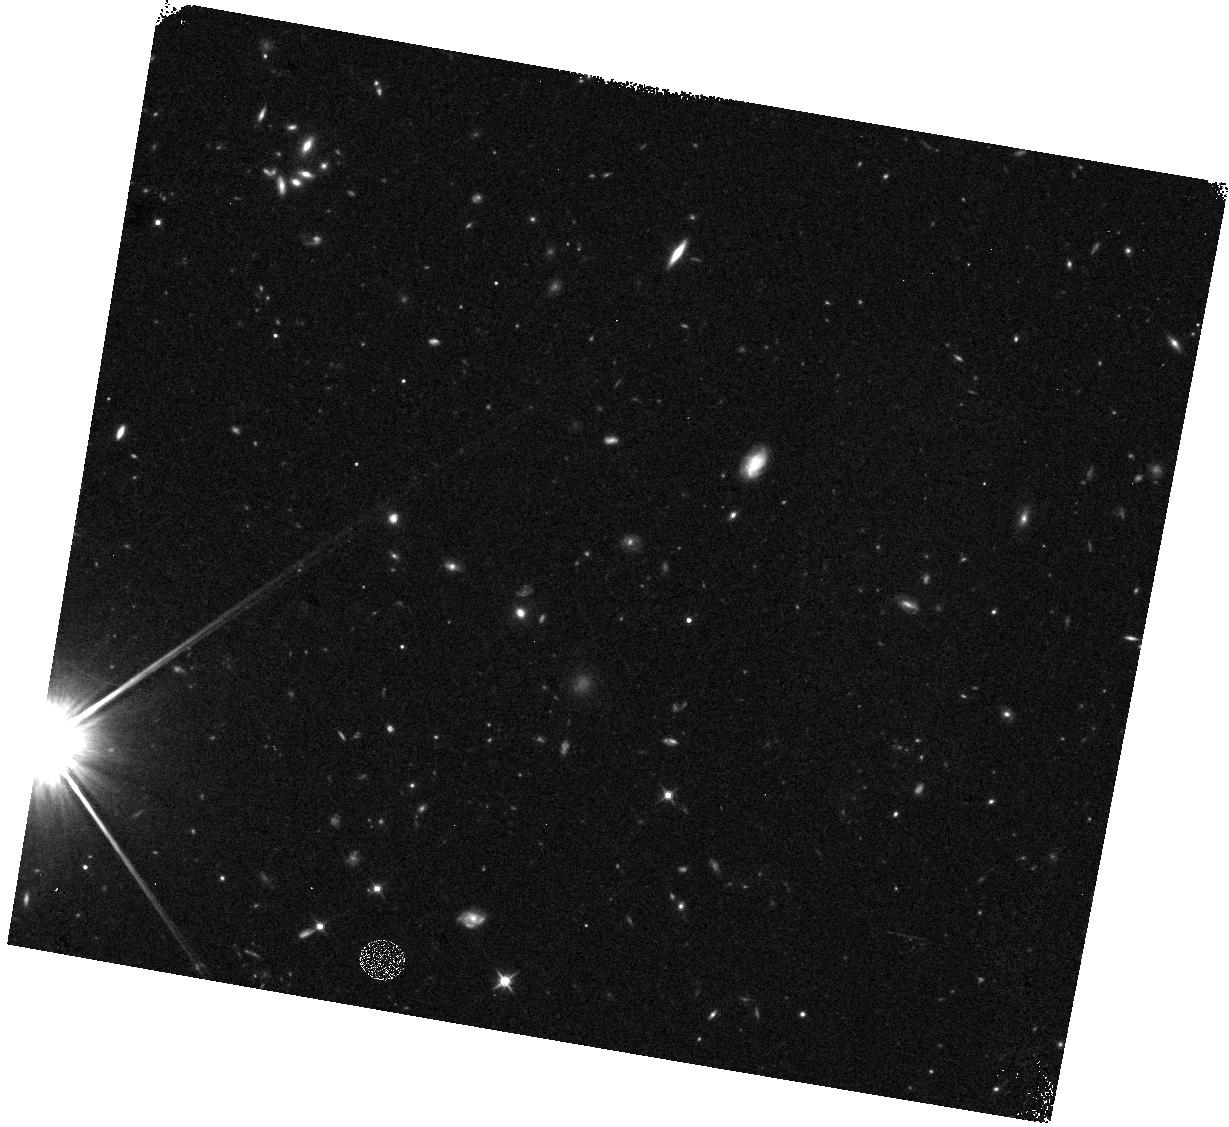
Target: field at RA 164.702°, Dec 5.314°. Instrument: WFC3/IR. Filter: F125W. Exposure: 15 min. Observation ID: hst_12572_1d_wfc3_ir_f125w_ibug1d

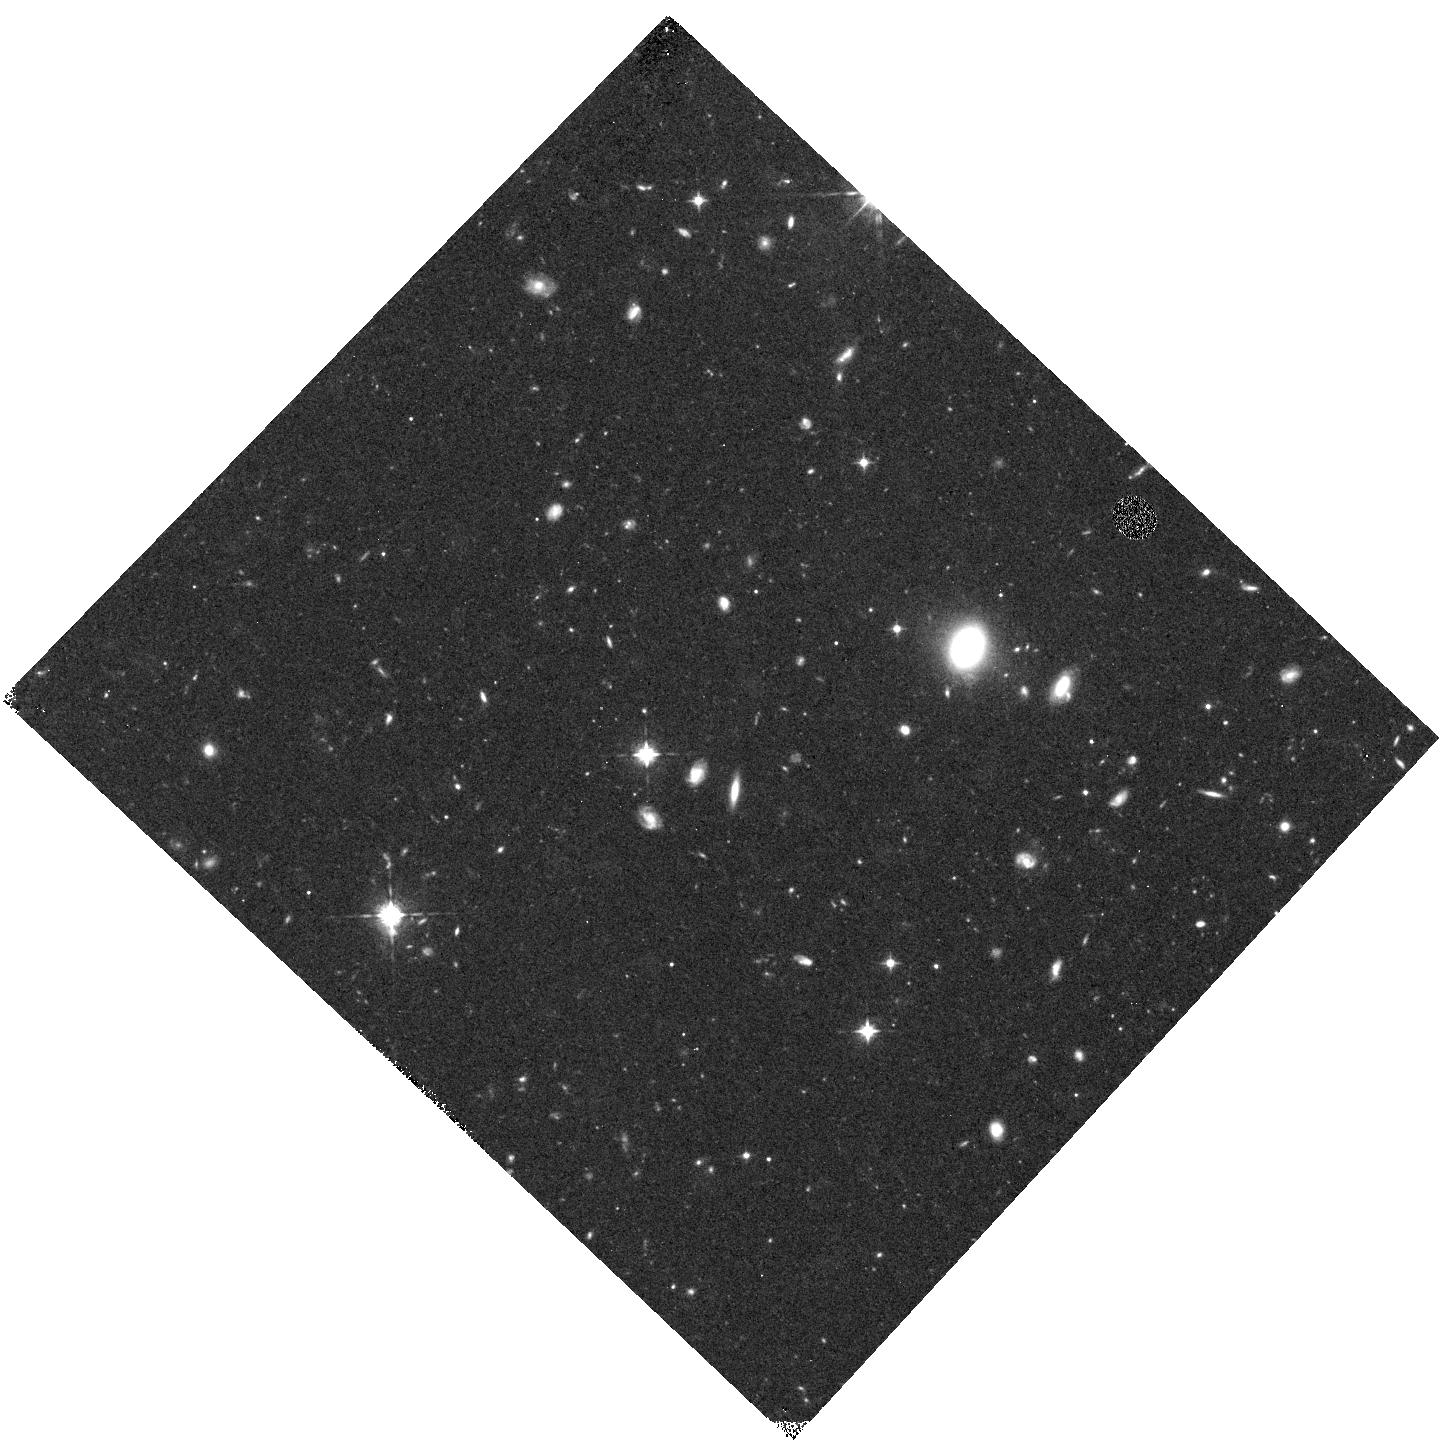
Target: field at RA 227.537°, Dec 11.242°. Instrument: WFC3/IR. Filter: F098M. Exposure: 40 min. Observation ID: hst_12572_09_wfc3_ir_f098m_ibug09

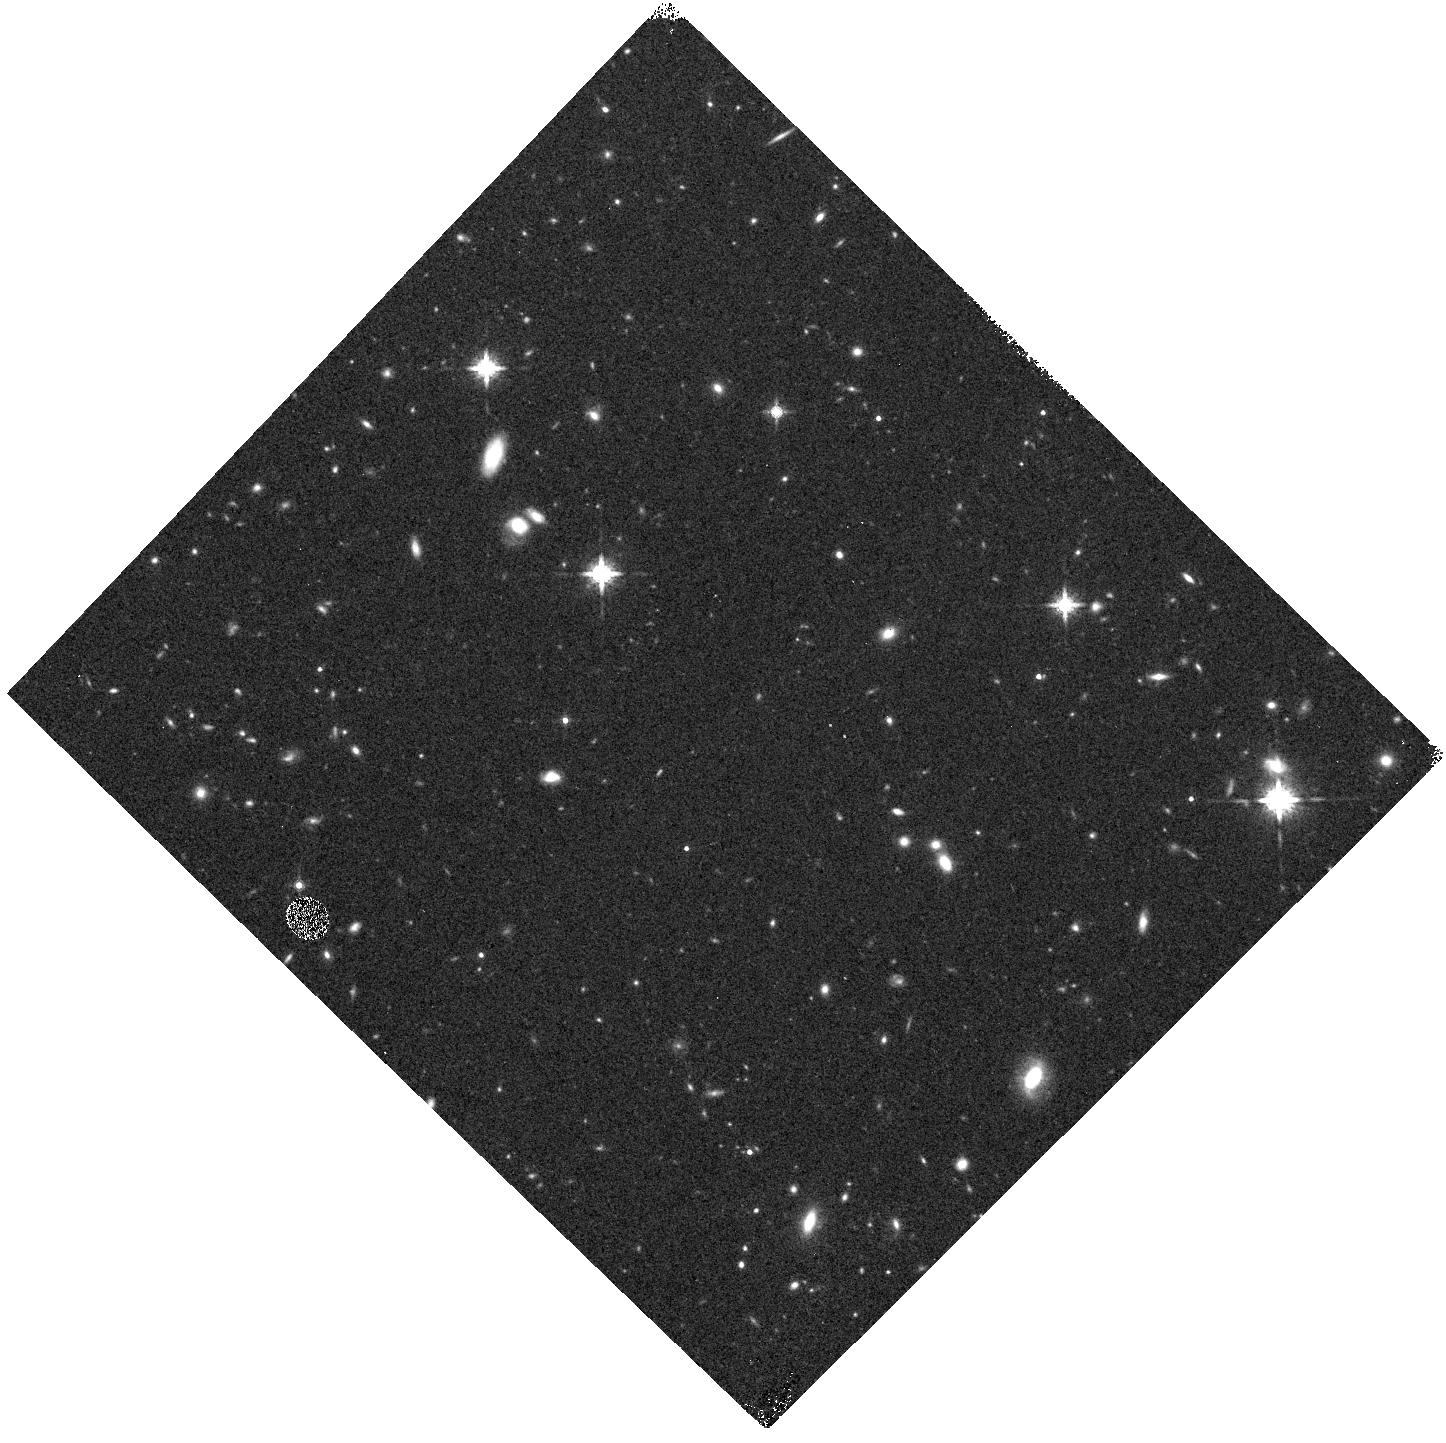
Target: field at RA 73.962°, Dec -22.049°. Instrument: WFC3/IR. Filter: F160W. Exposure: 8 min. Observation ID: hst_12572_0s_wfc3_ir_f160w_ibug0s

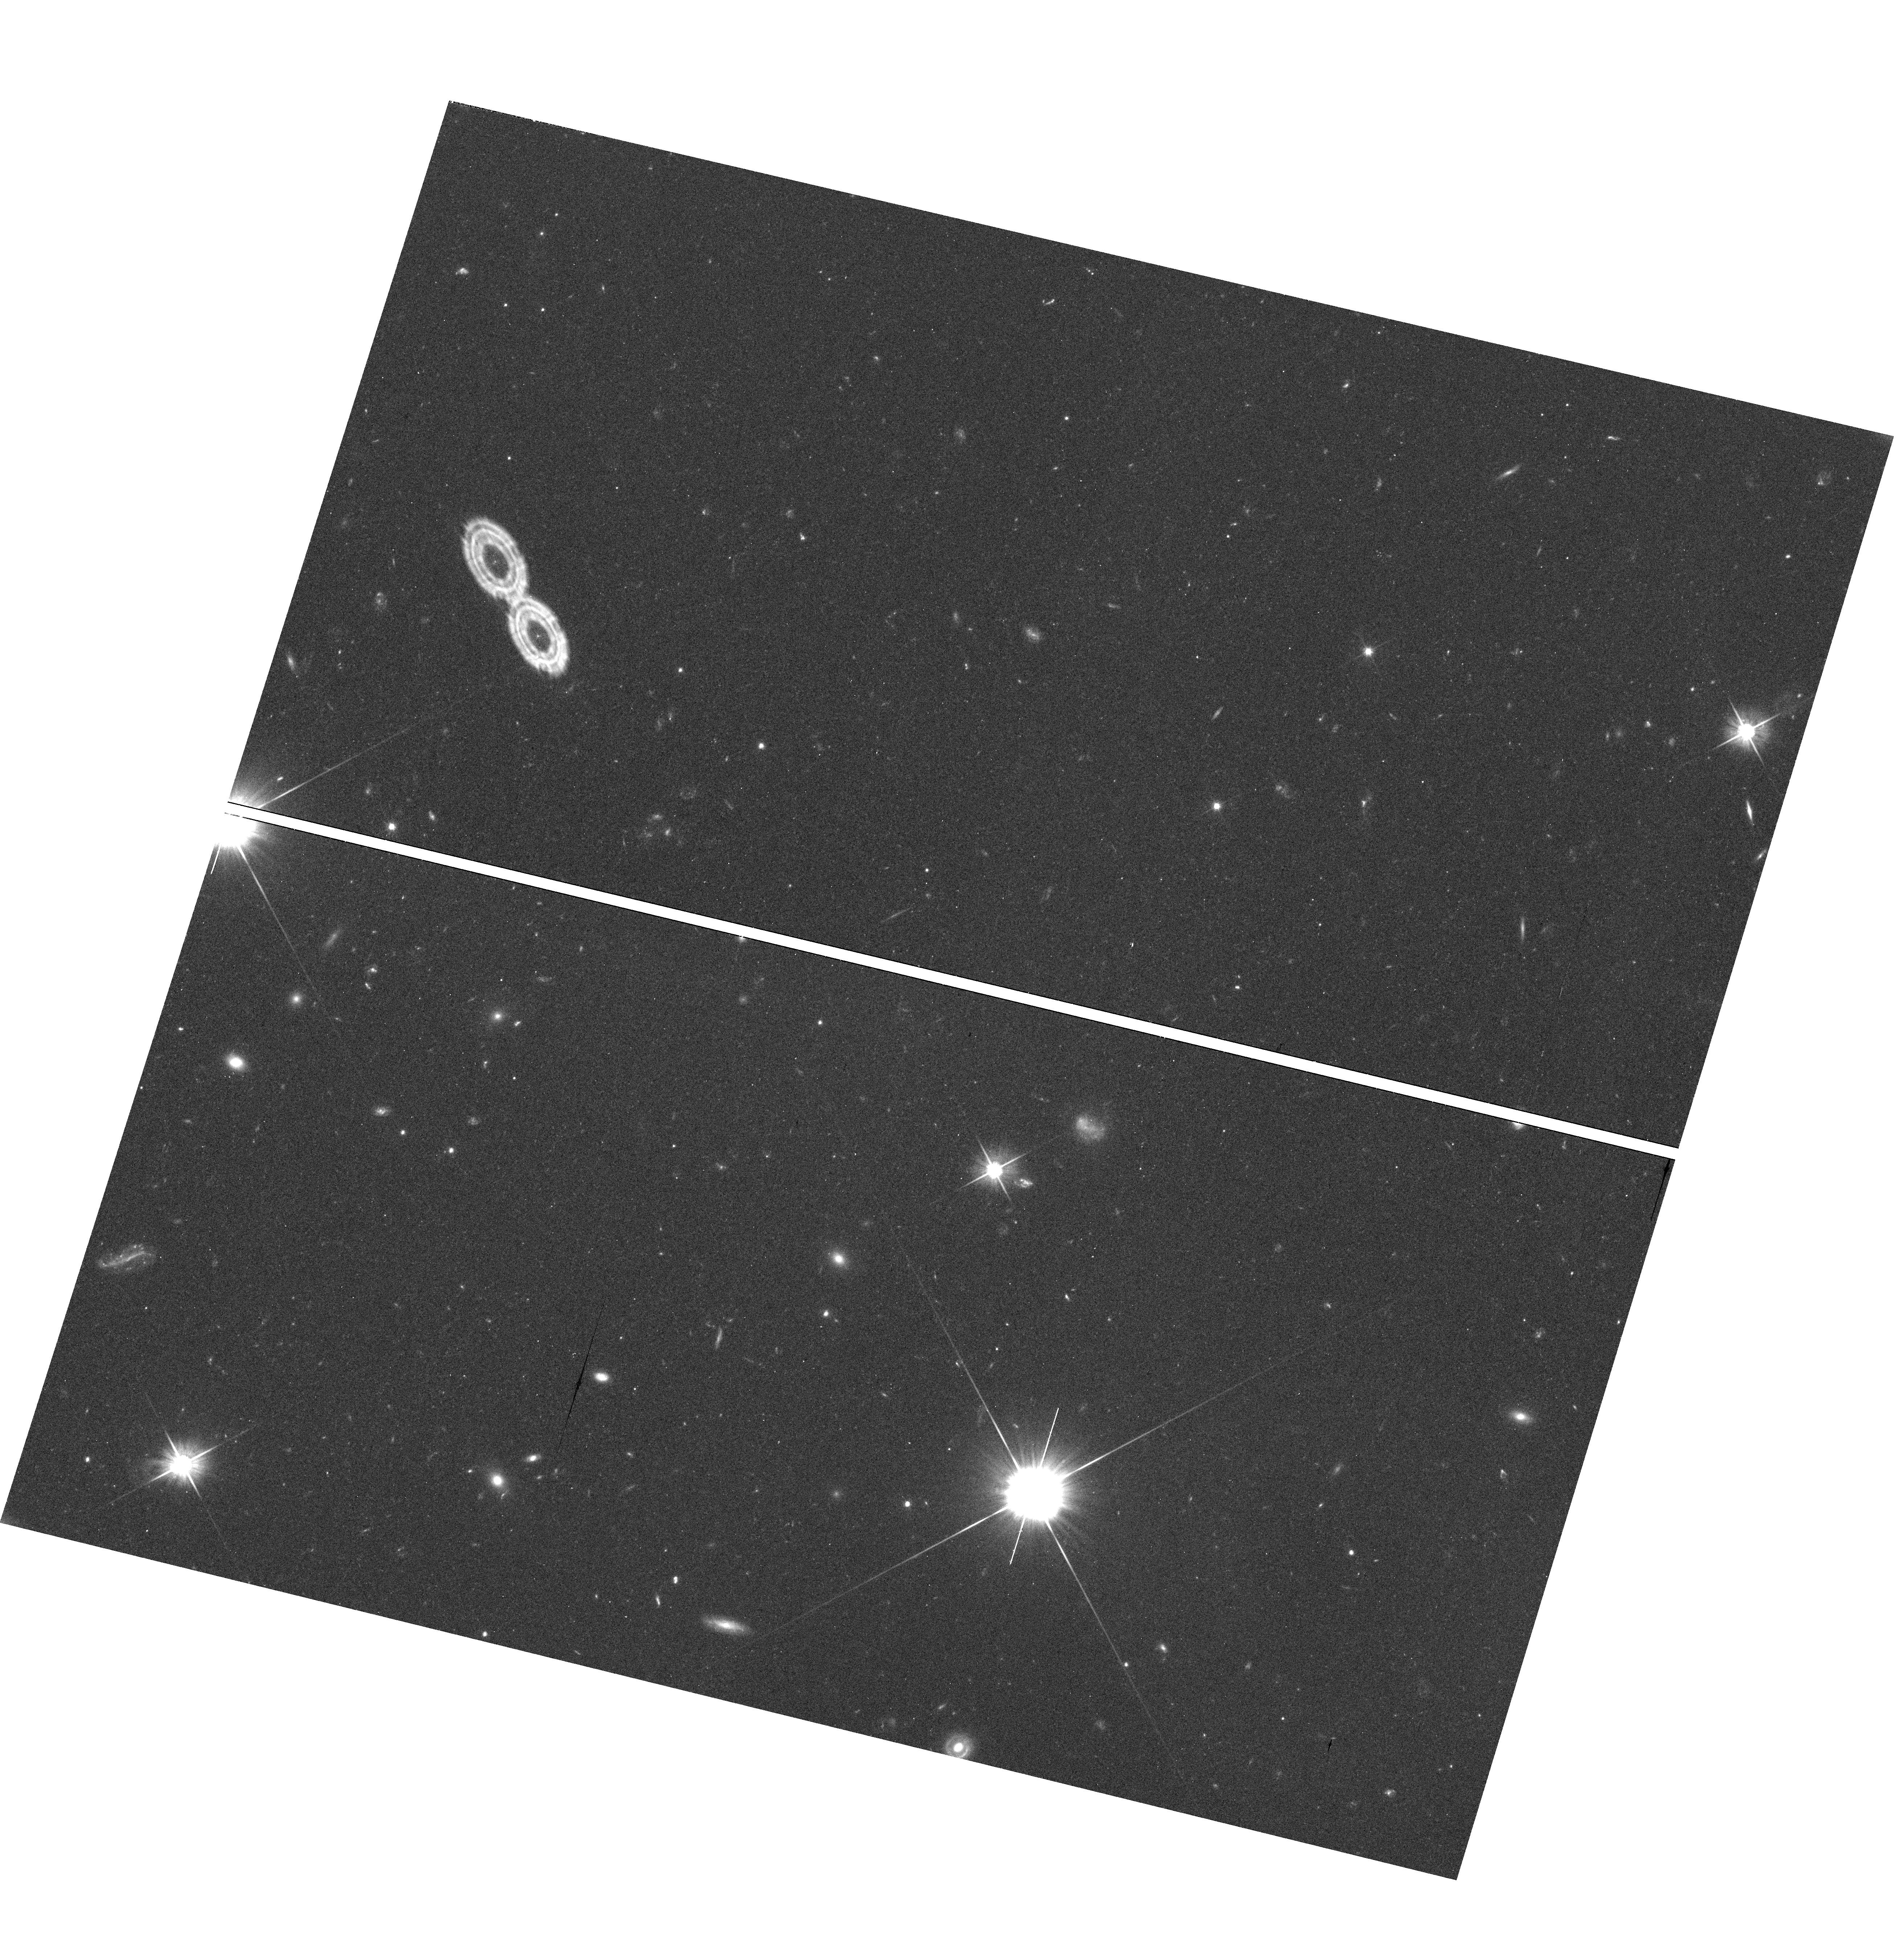
Target: field at RA 169.410°, Dec -18.970°. Instrument: WFC3/UVIS. Filter: F606W. Exposure: 33 min. Observation ID: hst_12572_26_wfc3_uvis_f606w_ibug26

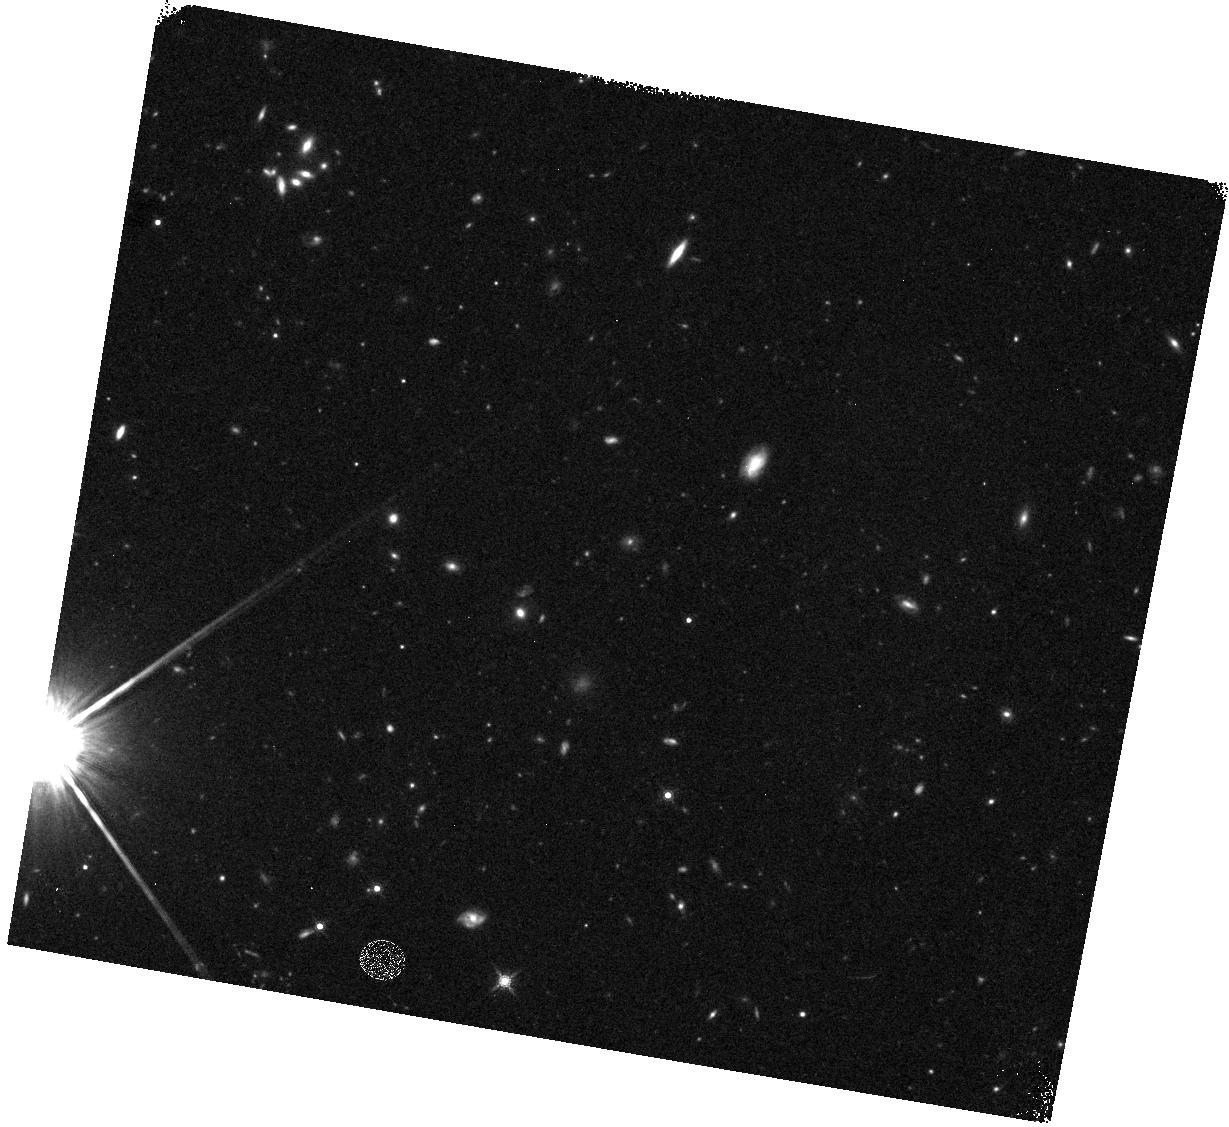
Target: field at RA 164.702°, Dec 5.314°. Instrument: WFC3/IR. Filter: F160W. Exposure: 15 min. Observation ID: hst_12572_1c_wfc3_ir_f160w_ibug1c

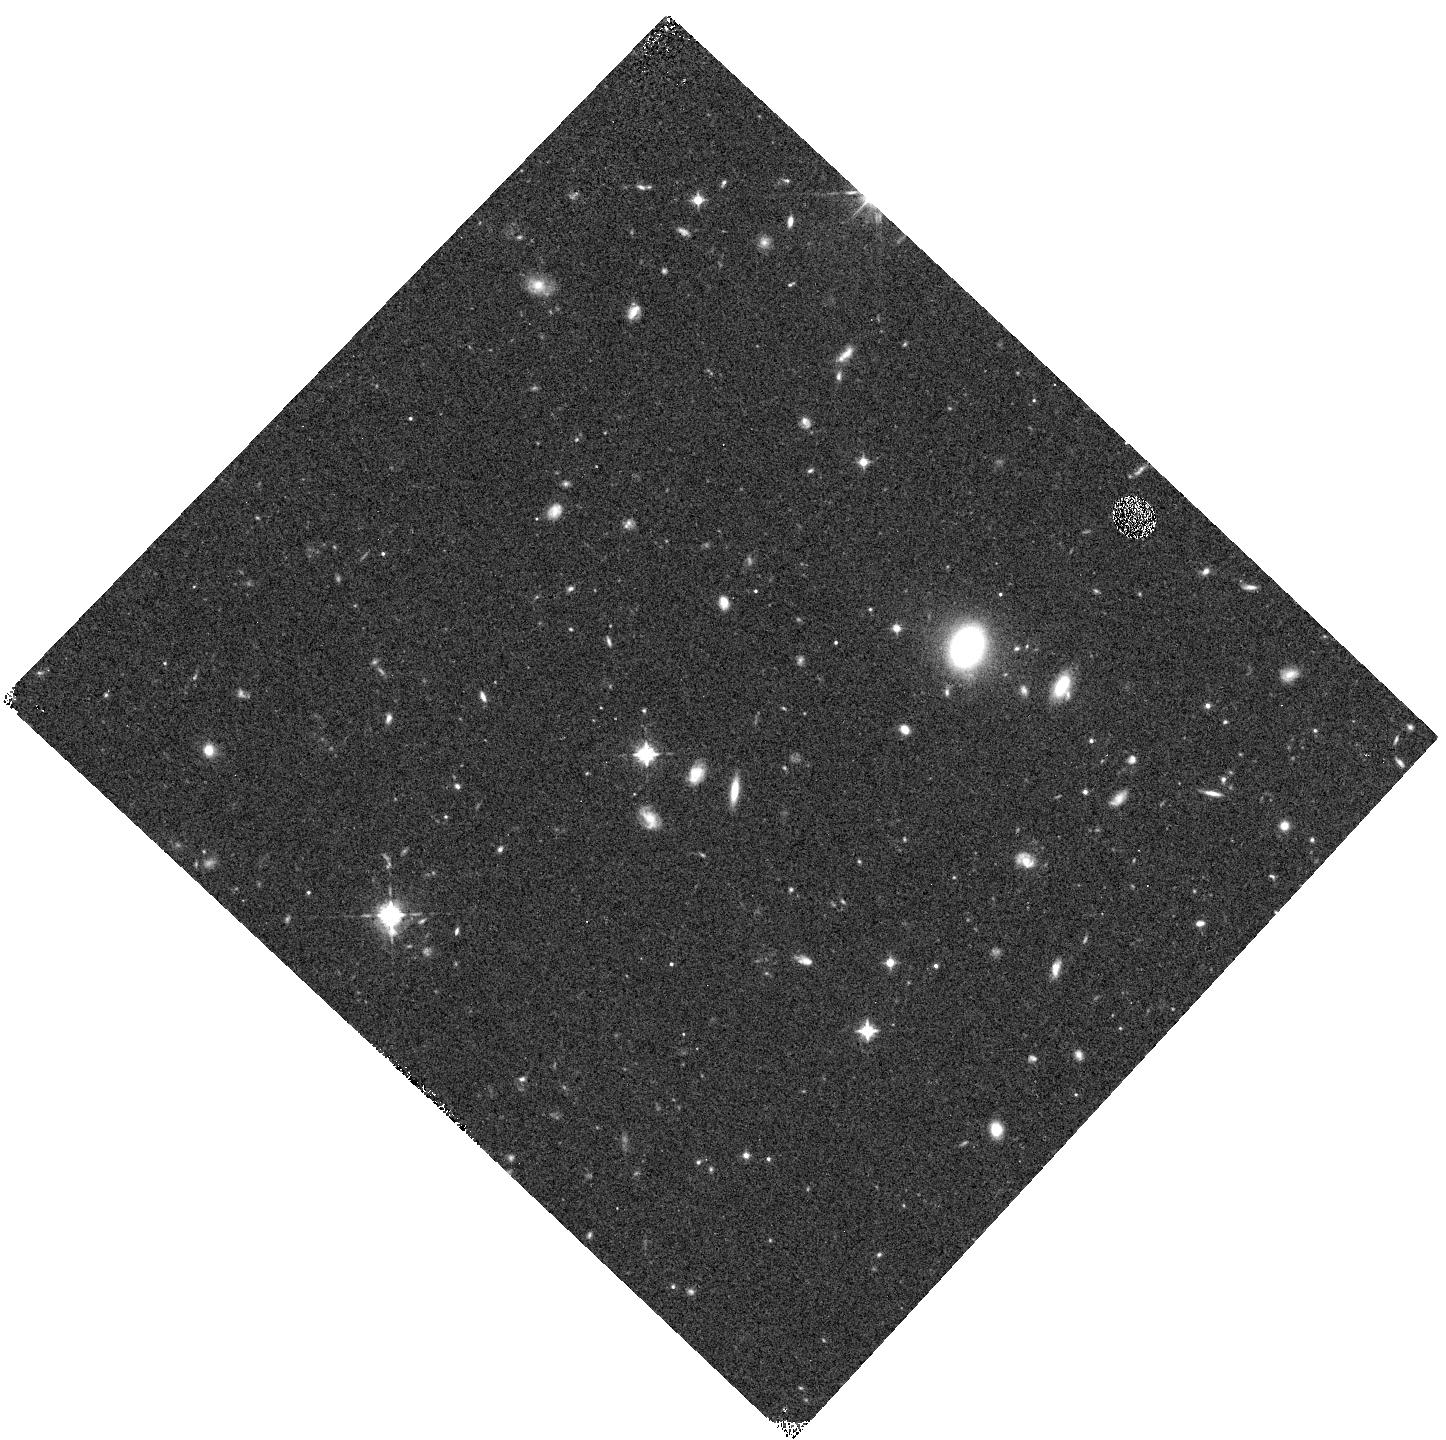
Target: field at RA 227.537°, Dec 11.242°. Instrument: WFC3/IR. Filter: F098M. Exposure: 15 min. Observation ID: hst_12572_14_wfc3_ir_f098m_ibug14

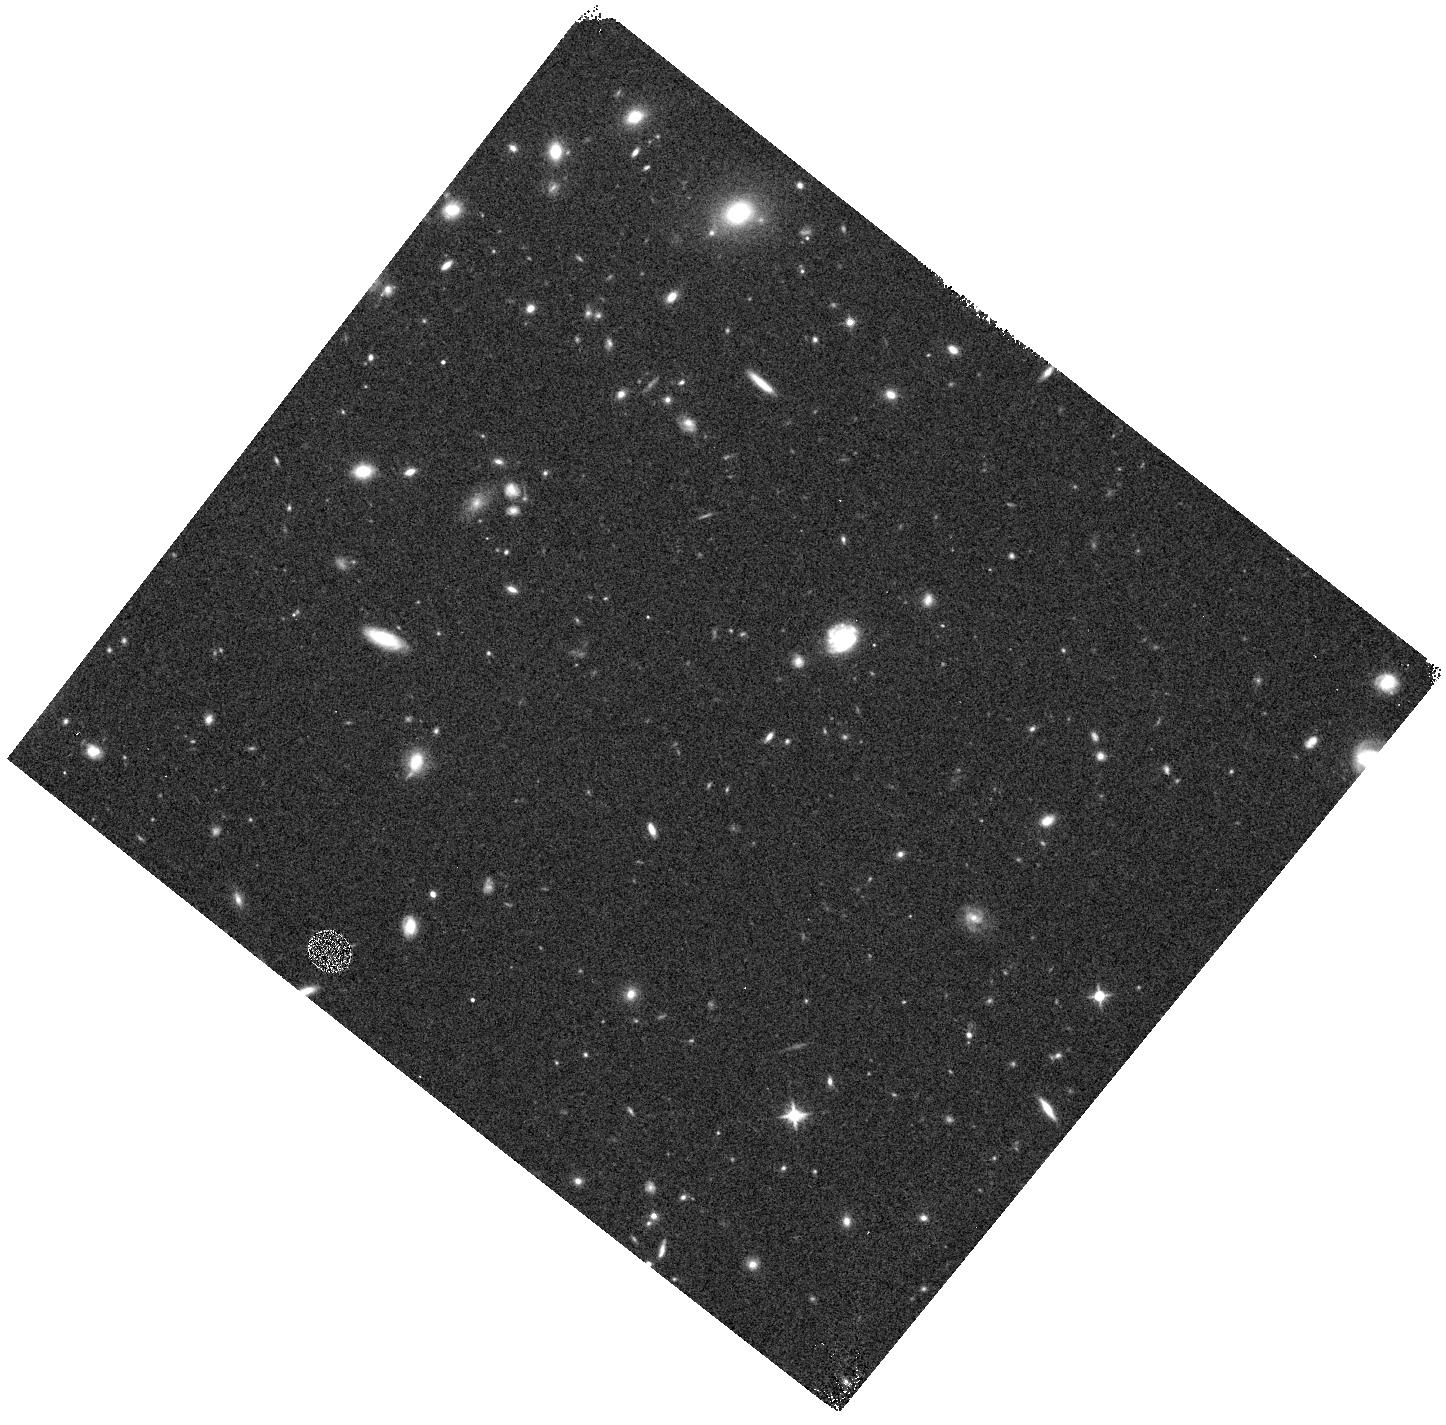
Target: field at RA 147.698°, Dec 33.074°. Instrument: WFC3/IR. Filter: F125W. Exposure: 9 min. Observation ID: hst_12572_0e_wfc3_ir_f125w_ibug0e

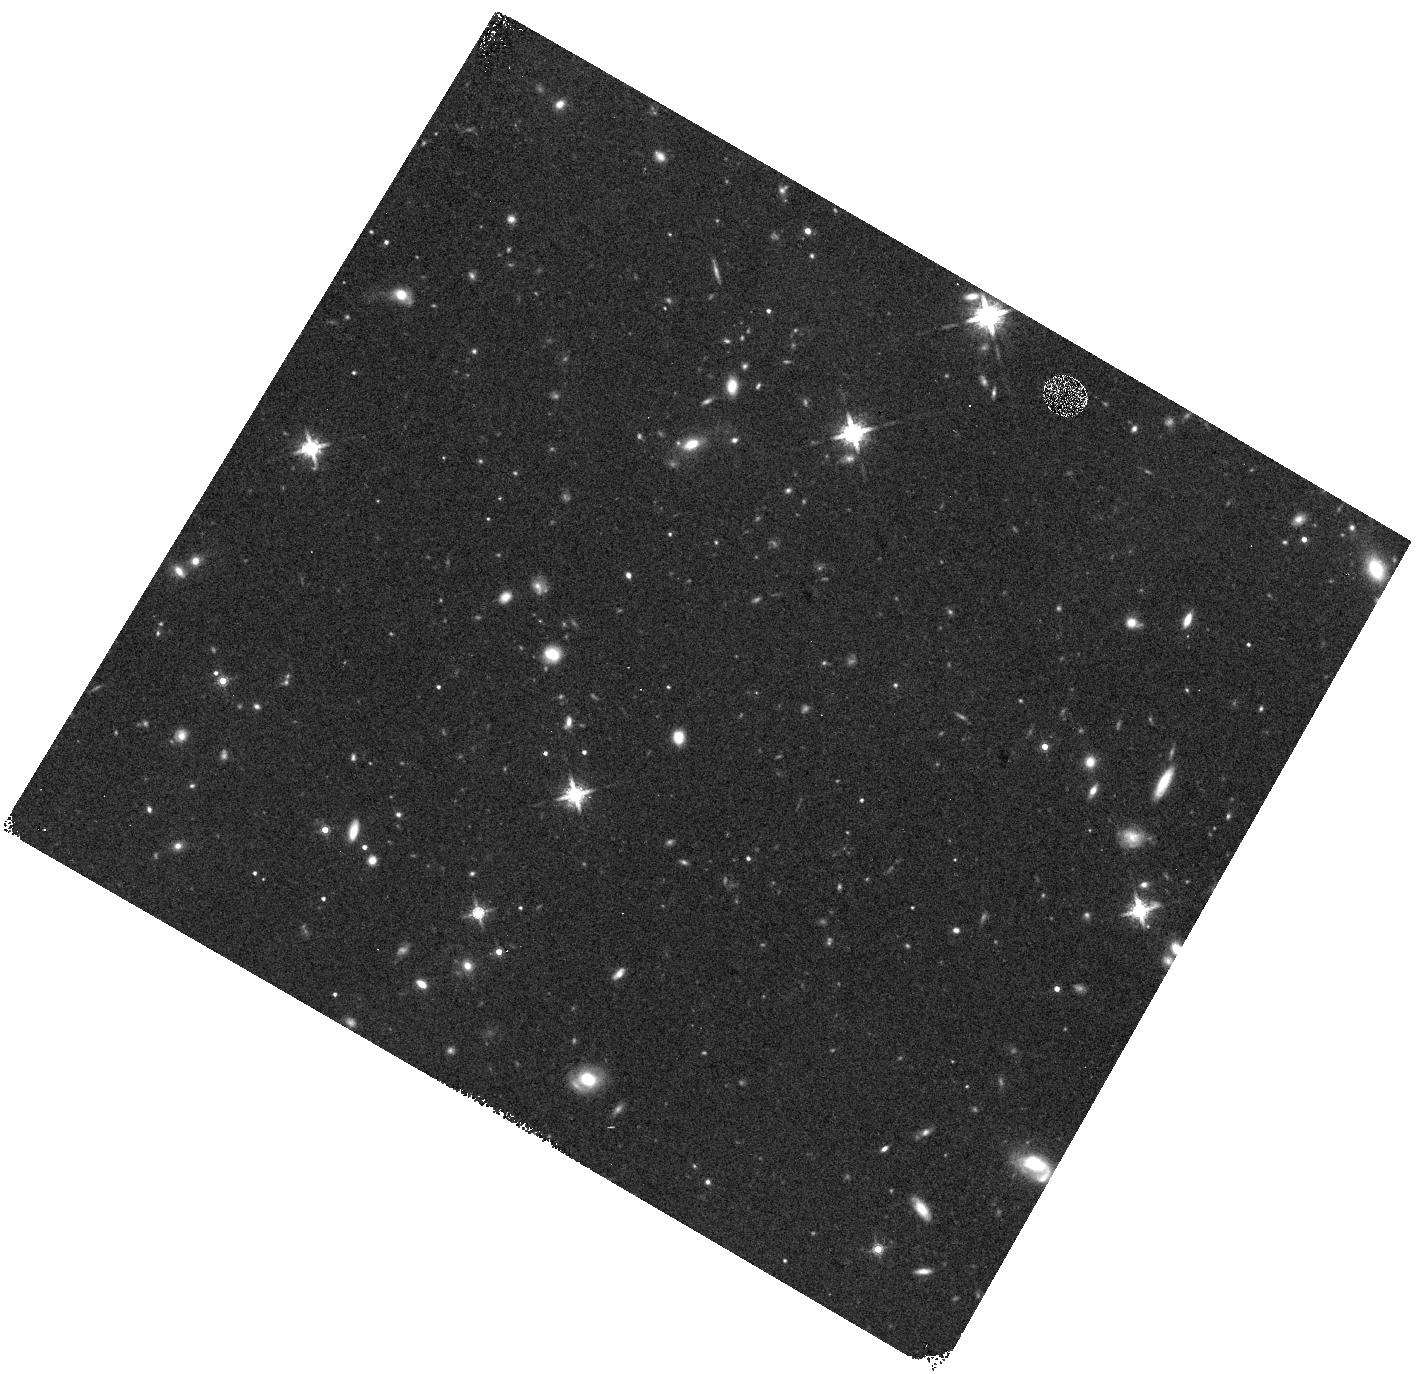
Target: field at RA 217.374°, Dec -3.519°. Instrument: WFC3/IR. Filter: F160W. Exposure: 11 min. Observation ID: hst_12572_62_wfc3_ir_f160w_ibug62

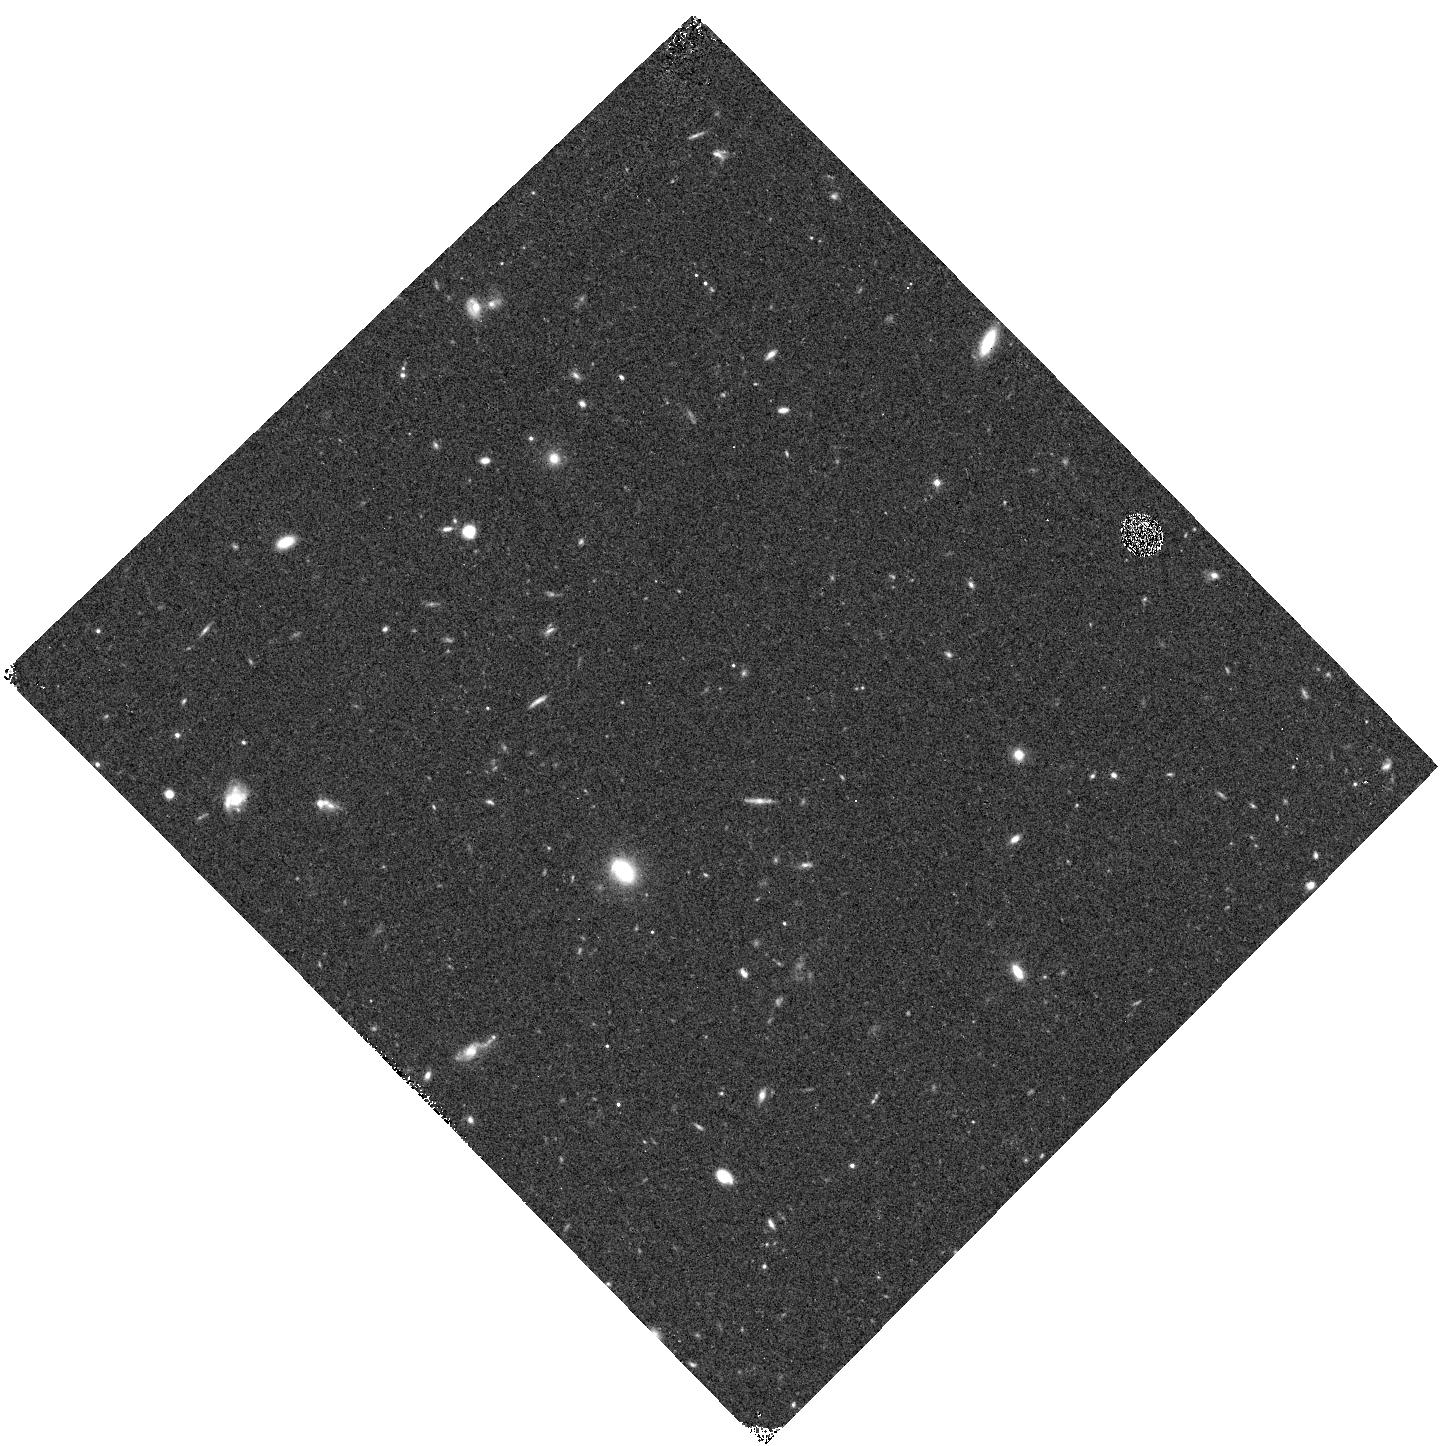
Target: field at RA 209.479°, Dec 43.434°. Instrument: WFC3/IR. Filter: F098M. Exposure: 13 min. Observation ID: hst_12572_75_wfc3_ir_f098m_ibug75

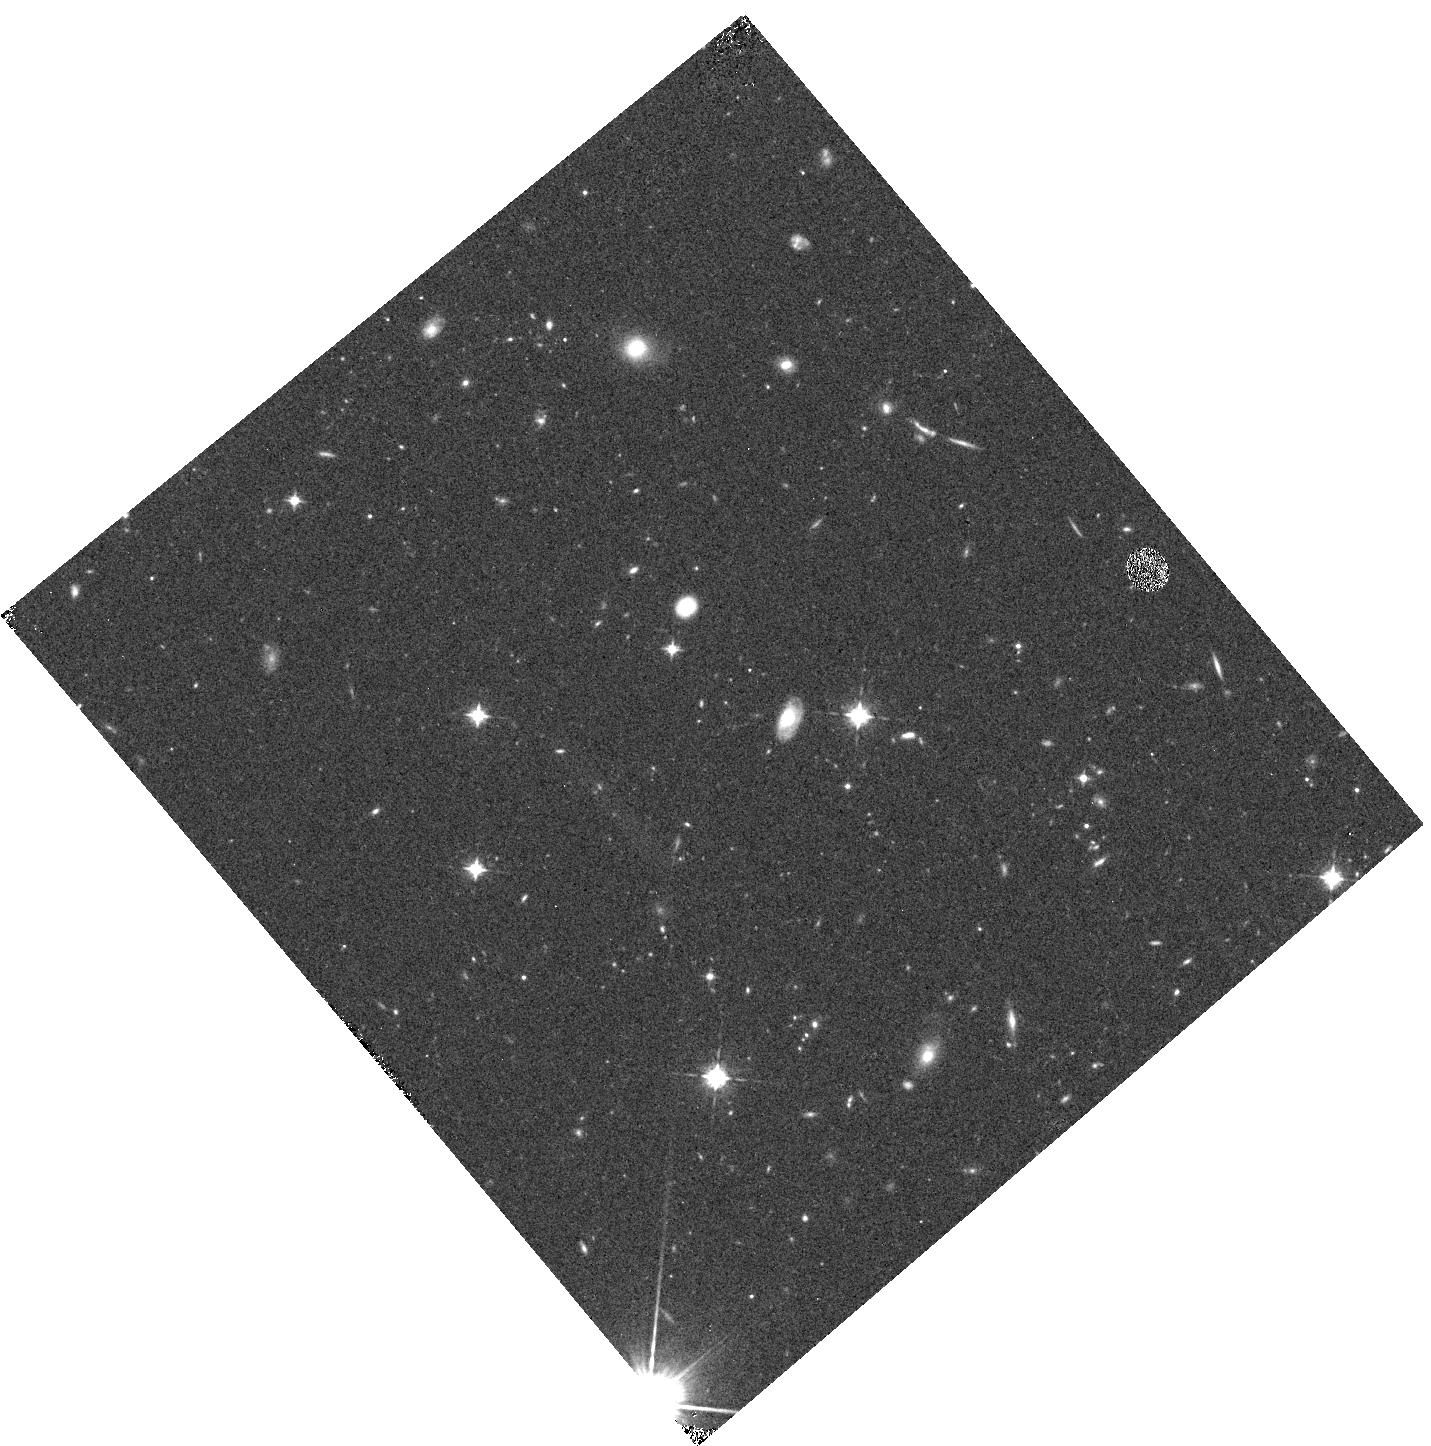
Target: field at RA 348.233°, Dec -22.728°. Instrument: WFC3/IR. Filter: F098M. Exposure: 18 min. Observation ID: hst_12572_49_wfc3_ir_f098m_ibug49

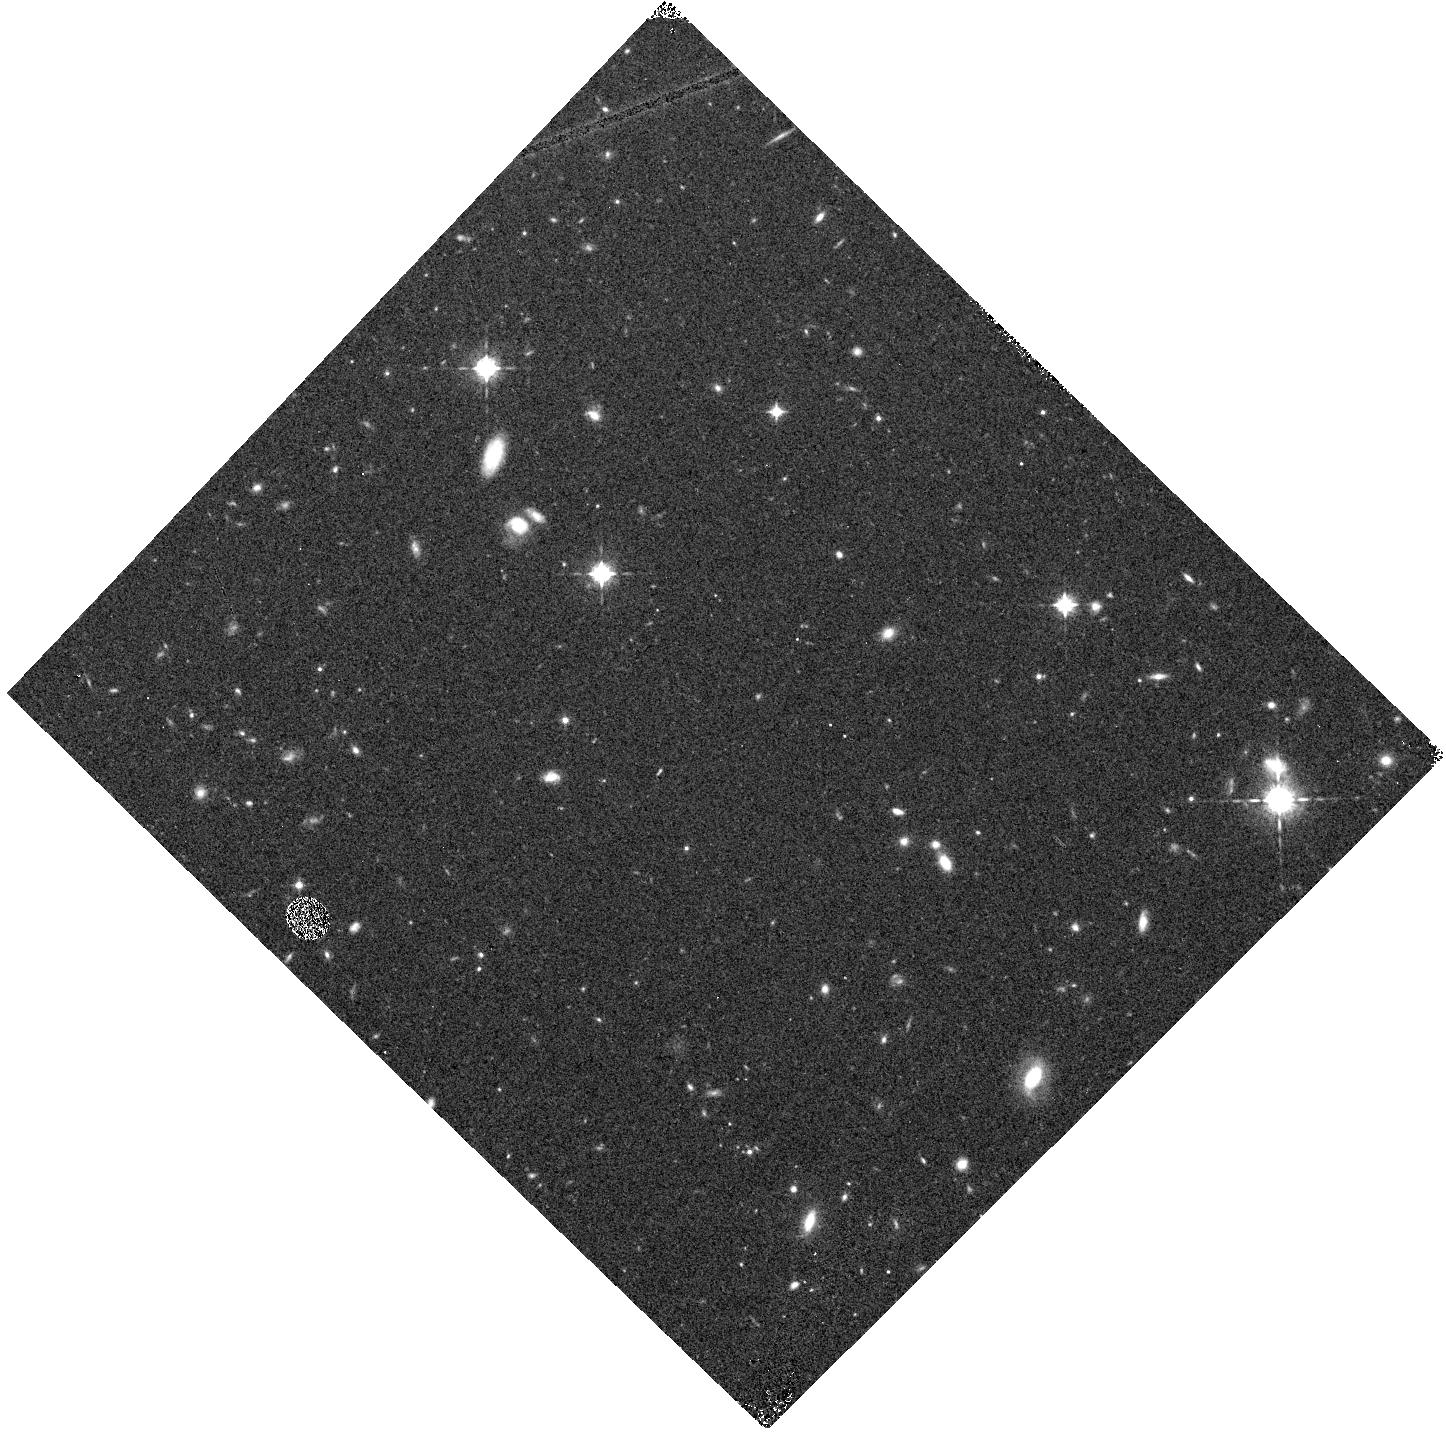
Target: field at RA 73.962°, Dec -22.049°. Instrument: WFC3/IR. Filter: F098M. Exposure: 12 min. Observation ID: hst_12572_0s_wfc3_ir_f098m_ibug0s

The Brightest of Reionizing Galaxies Pure Parallel Survey (PI: Trenti, Michele)

Hubble's WFC3 discovered dozens of galaxies at z~8 in the HUDF and GOODS-S fields, but the majority are faint M>M* objects, which hardly constrain the bright end of the z~8 luminosity function. The best strategy to spot rare M<M* sources is a large-area medium-deep survey. The optimal tactic is a pure-parallel survey along random pointings: this minimizes cosmic variance, a serious concern in the search for highly clustered luminous galaxies. In Cycle 17 we started the BoRG survey, now covering ~130 arcmin^2 with 19 z~8 candidates. We propose to augment its area by ~270 arcmin^2 with 260 pure-parallel orbits, to keep hunting for the brightest galaxies at z~8. We expect to detect more than 30 new z~8 candidates, constraining their number density to 15% accuracy and finding 4-6 ultra-bright sources (m_AB<26) for spectroscopic follow-up with 8m-class telescopes. These galaxies are promising tracers of galaxy proto-clusters, as indicated by theoretical models and proven by our Cycle 17 data. We will select Lyman Break Galaxies at z>7.5 as Y-dropouts down to m_AB=27.05 (5 sigma) in F125W, using four-to-five orbit visits and four filters (V: F606W; Y: F098M; J: F125W; H: F160W). The filters used and their depths are optimized to remove contamination from low-redshift galaxies and cool stars. The depth and area of BoRG lies between the "deep" and "wide" part of the CANDELS treasury survey, but BoRG will have the largest area with Y, J & H band coverage, needed to search for z~8 galaxies. The dataset will also open additional galactic and extragalactic scientific avenues. We waive data proprietary rights and commit to release final images and catalogs, as done for Cycle 17 data.